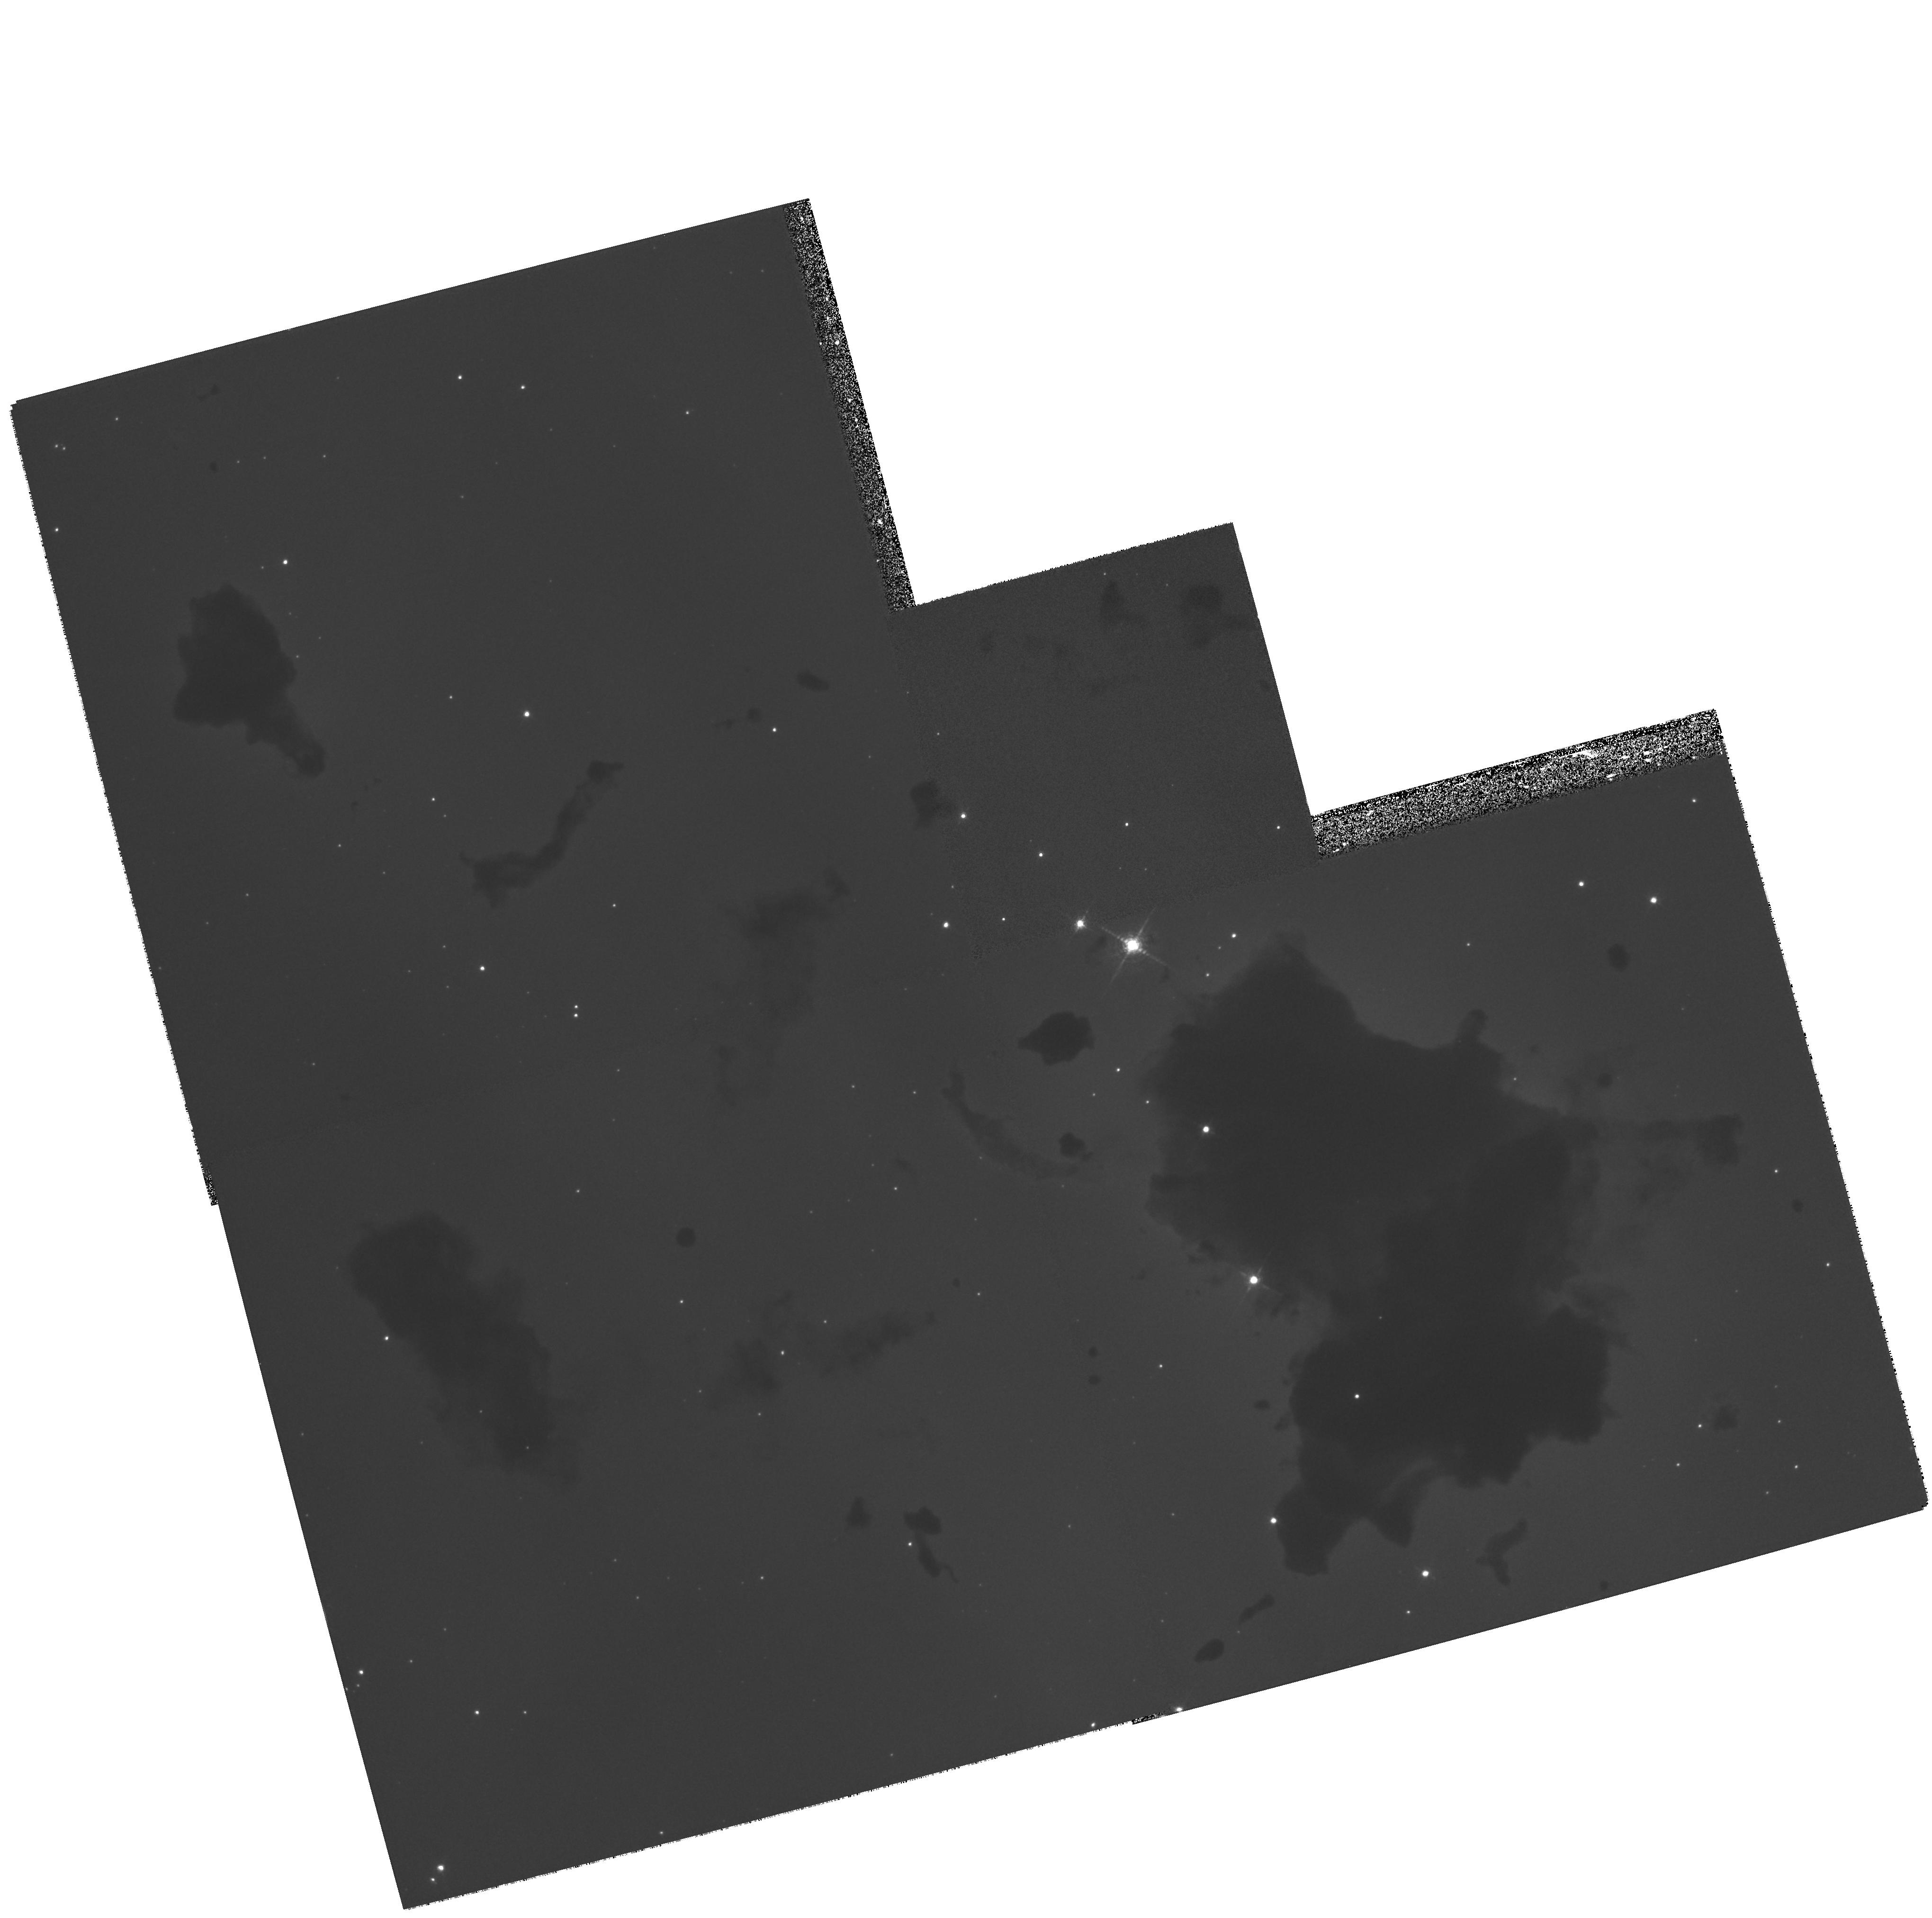
Target: IC2944-GLOBULE1. Instrument: WFPC2/PC. Filter: F656N. Exposure: 26 min. Observation ID: hst_7381_01_wfpc2_pc_f656n_u57v01

Thackerays globules in IC 2944: HAlpha imaging with WFPC2 (PI: Reipurth, Bo)

We propose to use WFPC2 to observe a remarkable group of small globules discovered by Thackeray in the southern HII region IC 2944. These globules are unique because they lie almost exactly on the line of sight from the ionizing OB cluster to the earth, and hence are seen starkly silhouetted against the HII region. Small globules like these are believed to be remnant molecular cores left behind when an HII region expands eating into the surrounding molecular cloud. Thus in IC 2944 we are witnessing the ultimate fate of structures like the elephant trunks in M 16 recently studied by Hester et al. (1996) Our detailed groundbased study of Thackeray's globules shows that they are fragmented on scales all the way down to the resolution limit. Three processes appear to be responsible for the ongoing destruction of these globules: evaporation, ablation and fragmentation. Of these, only evaporation is reasonably well understood. Thanks to the fortuitous geometry, imaging these globules with HST through an H-Alpha filter will enable us to obtain, for the first time, detailed observational information on the fragmentation and ablation processes.